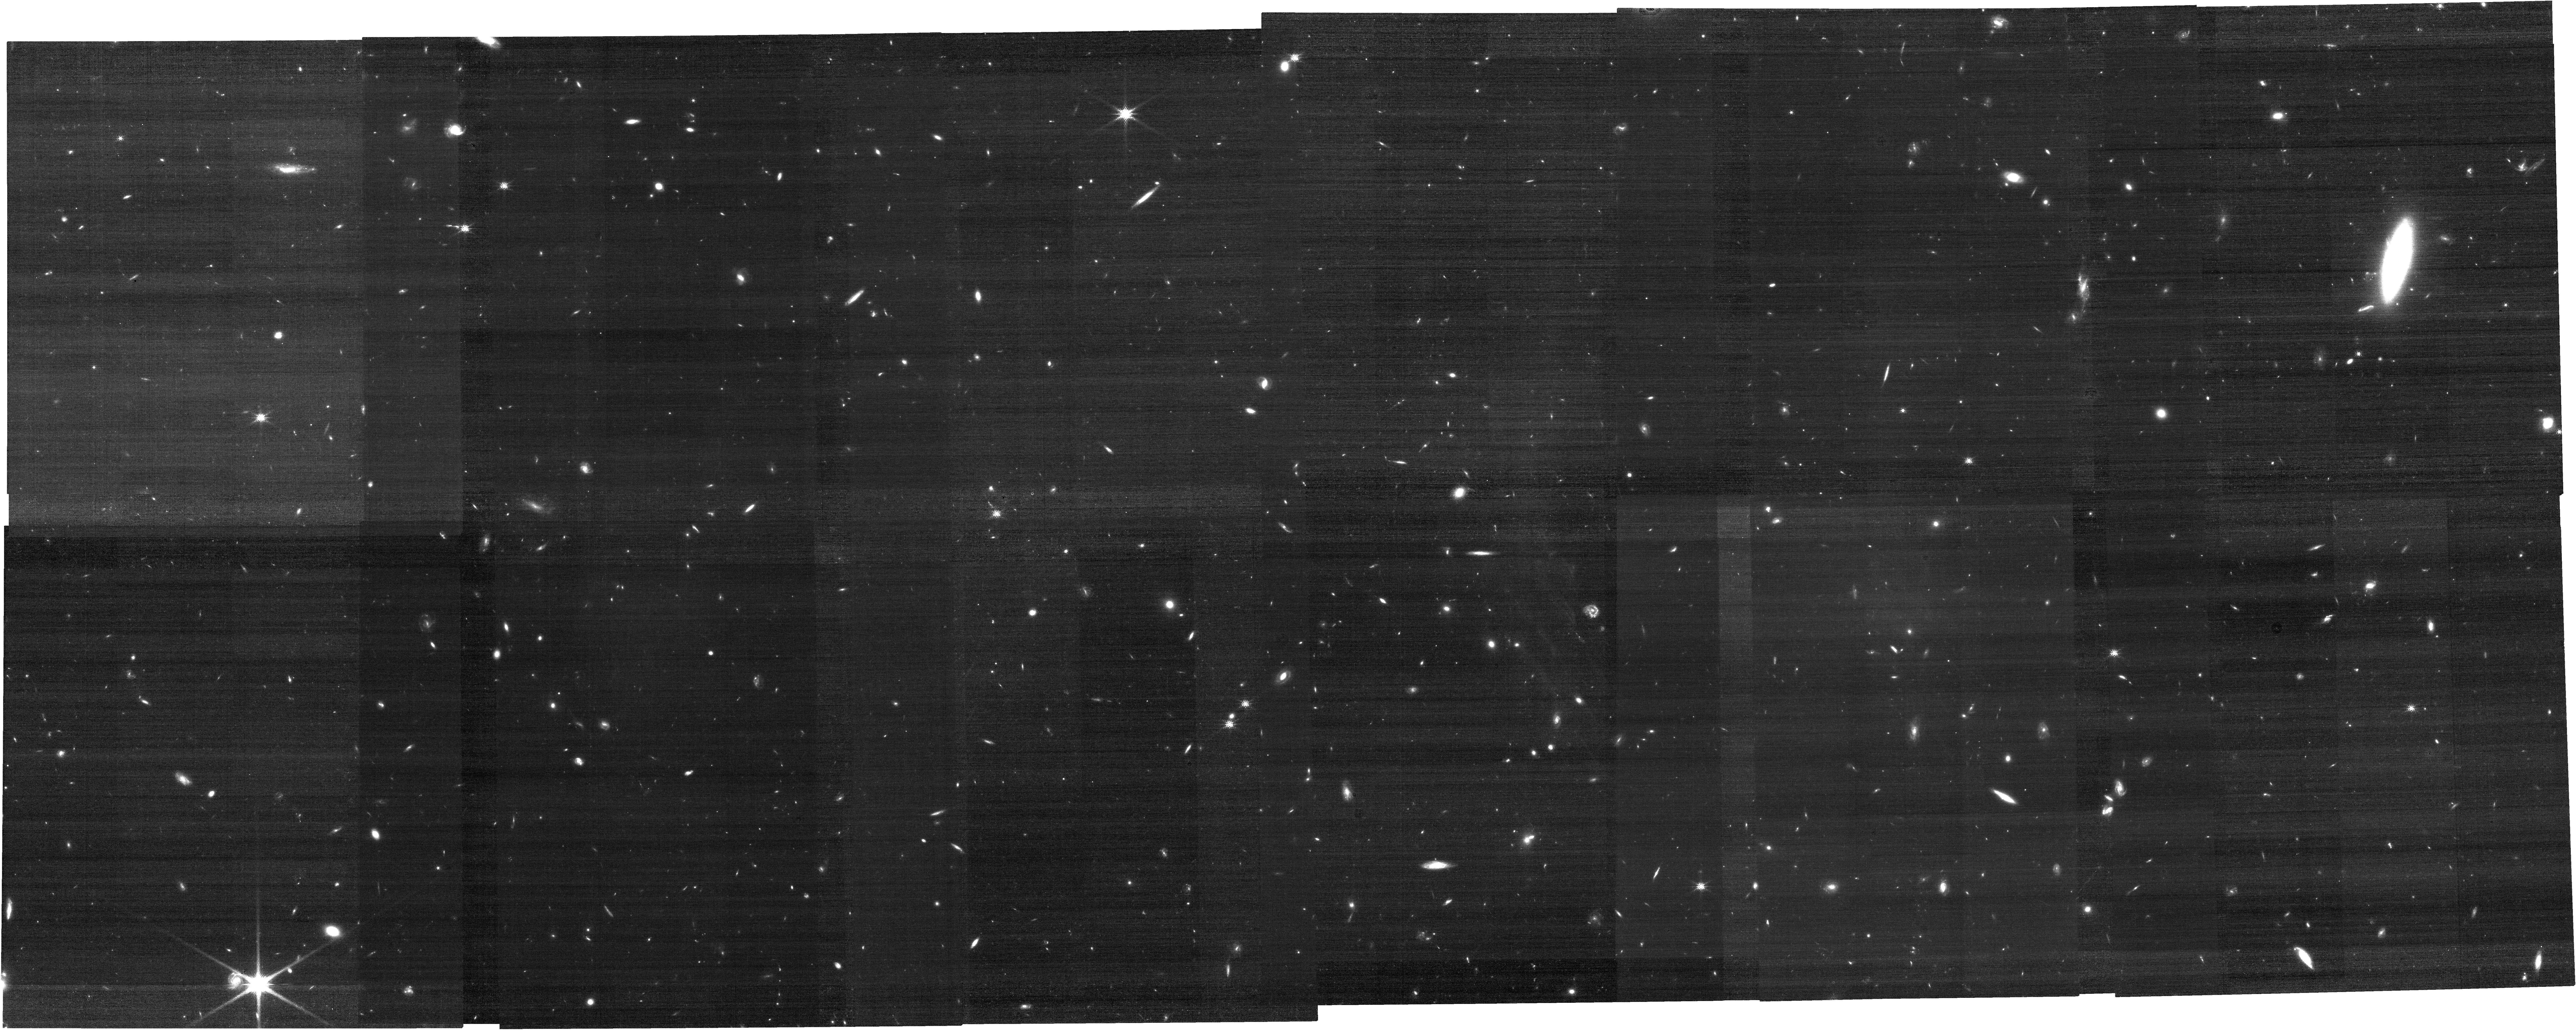
Target: CWEBTILE-6-17
Instrument: NIRCAM
Filter: F150W
Exposure: 17 min
Observation ID: jw01727-o149_t143_nircam_clear-f150w

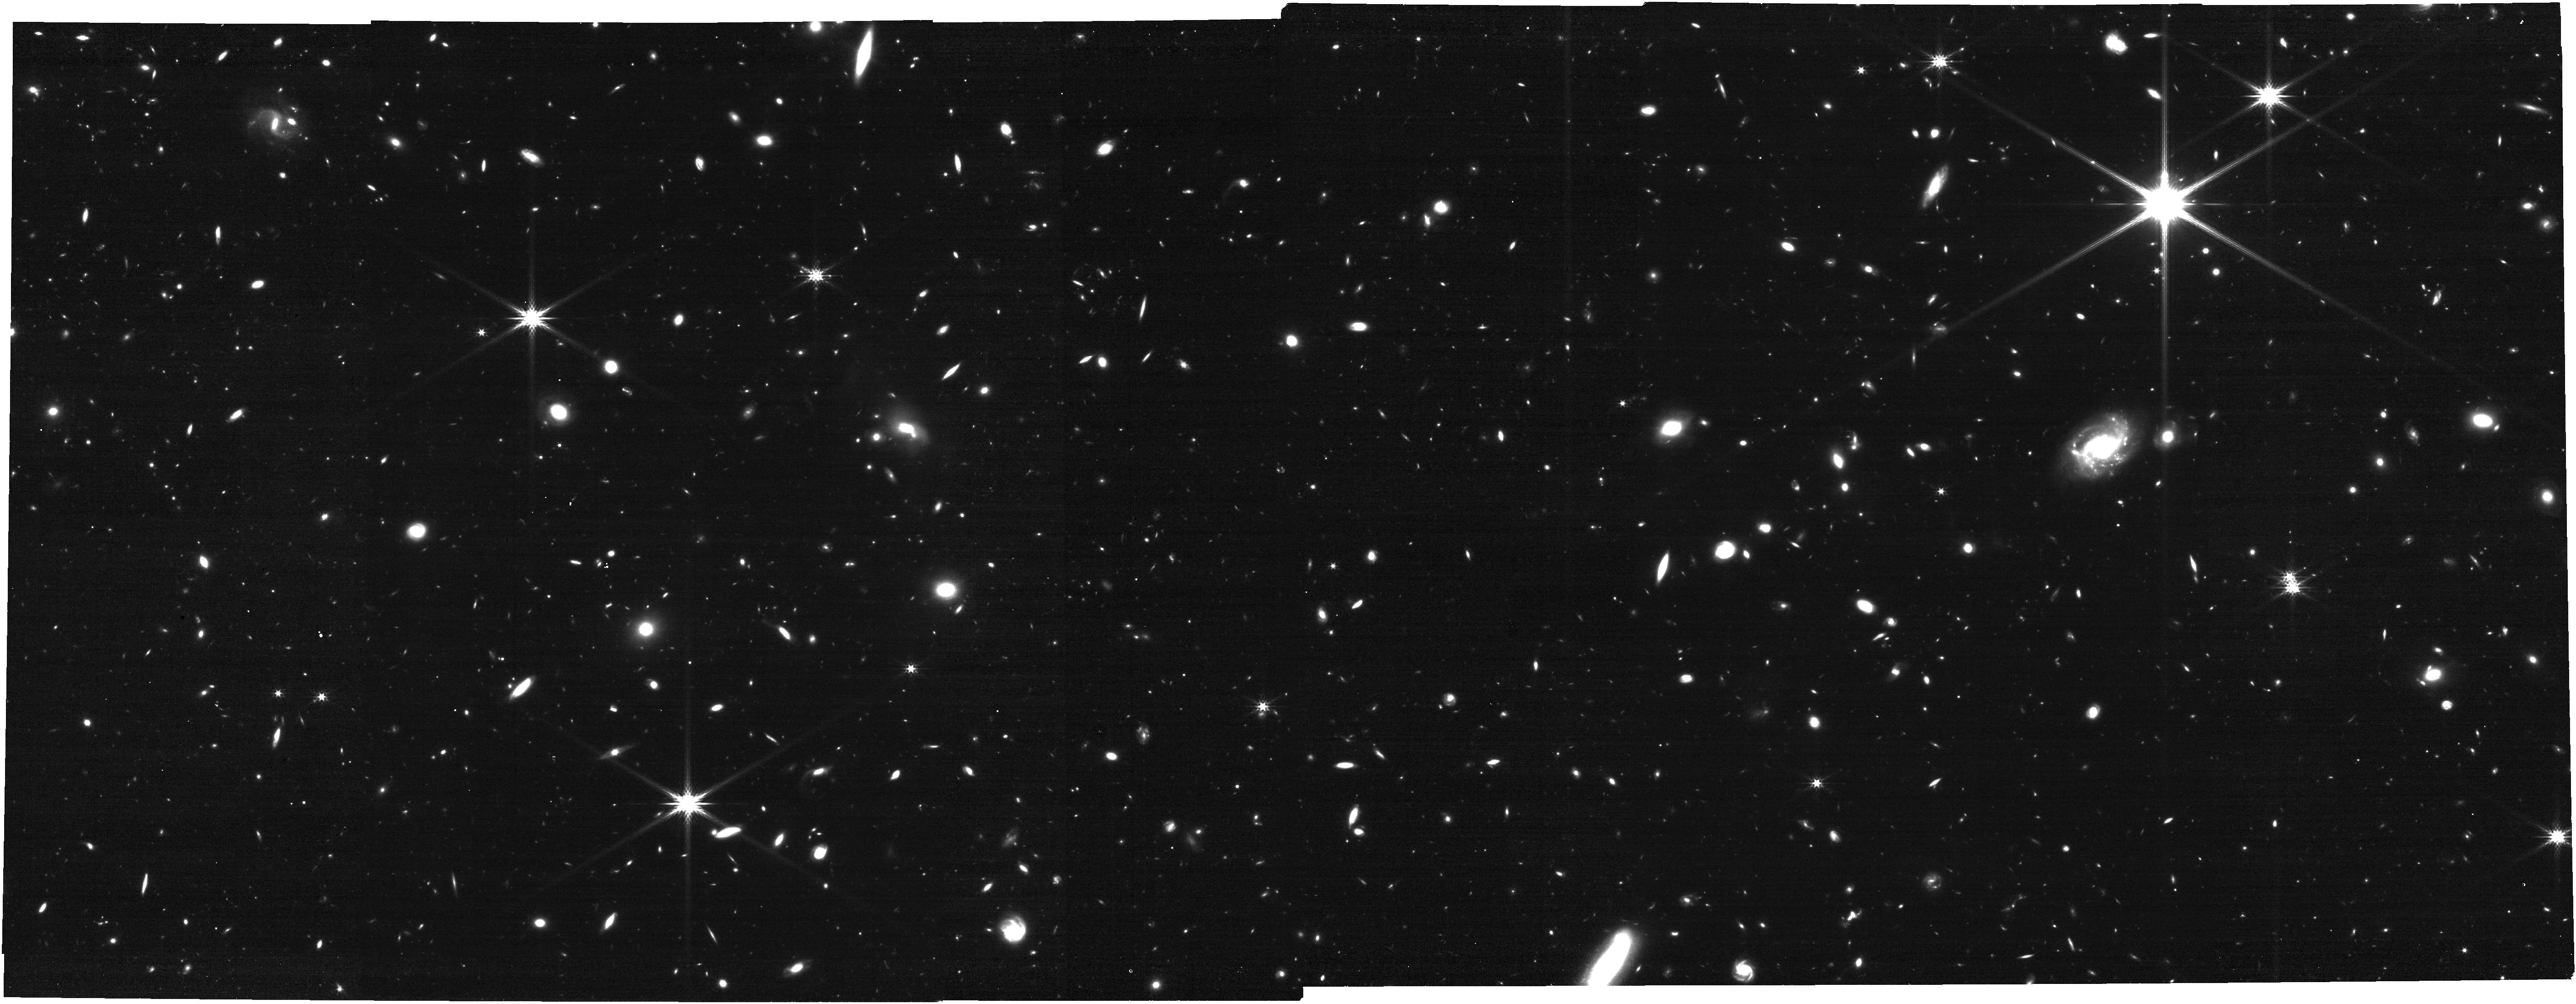
Target: CWEBTILE-0-11
Instrument: NIRCAM
Filter: F277W
Exposure: 17 min
Observation ID: jw01727-o023_t089_nircam_clear-f277w

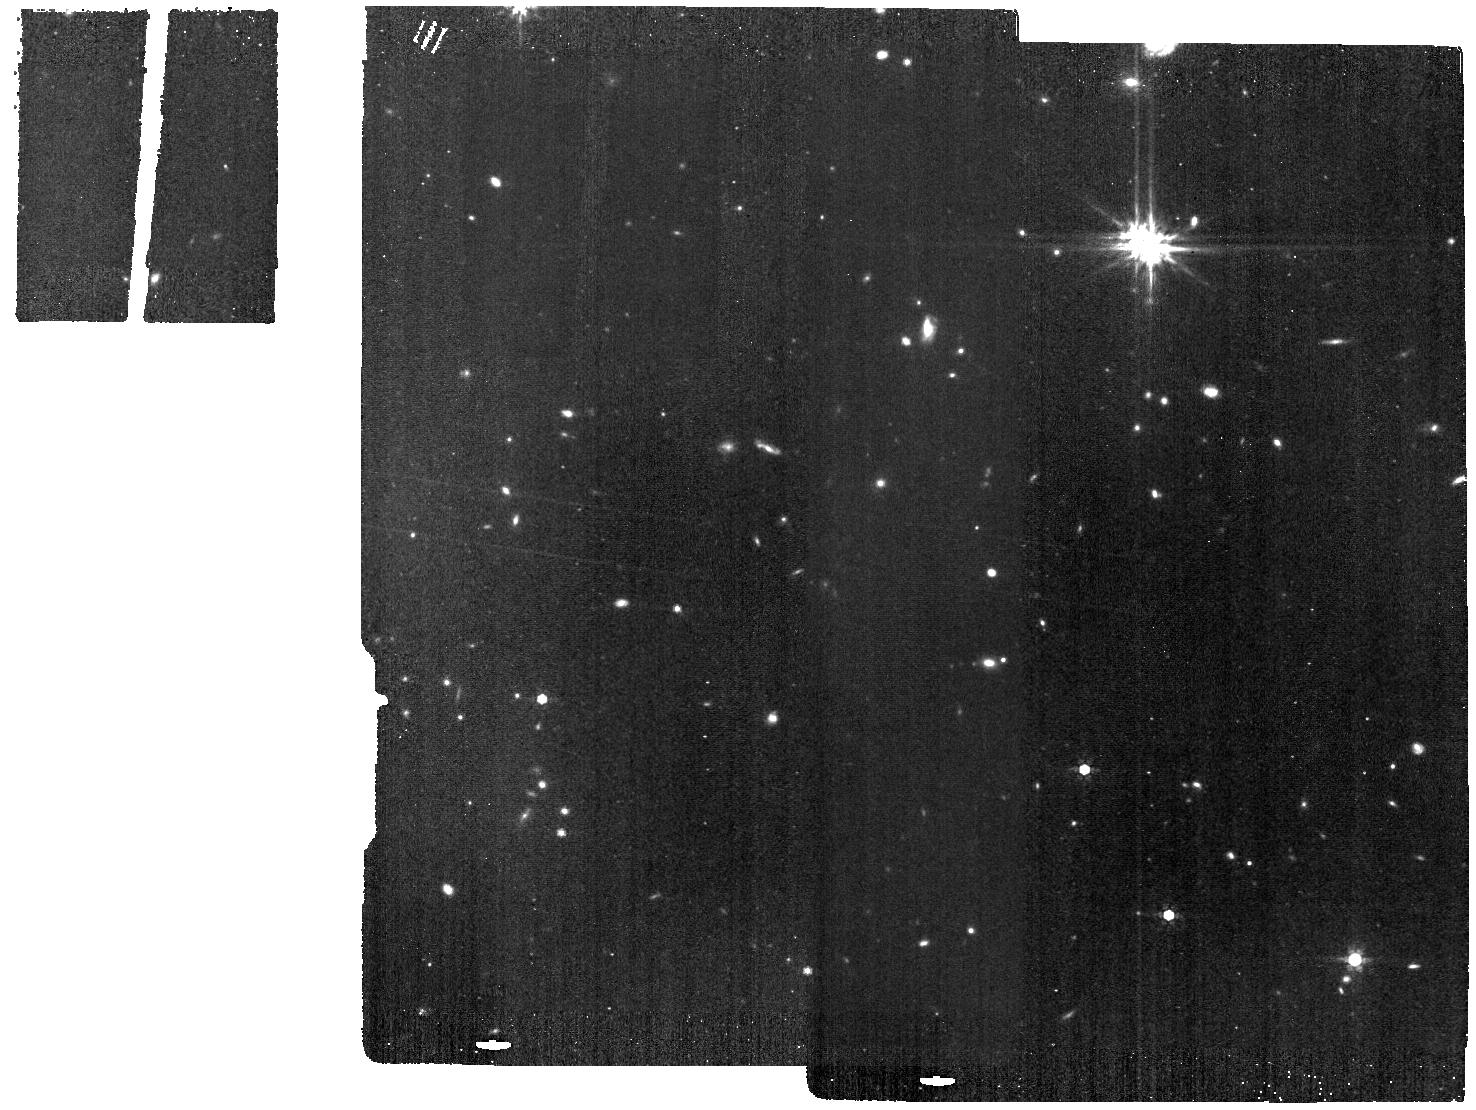
Target: CWEBTILE-6-5
Instrument: MIRI
Filter: F770W
Exposure: 34 min
Observation ID: jw01727-o125_t047_miri_f770w

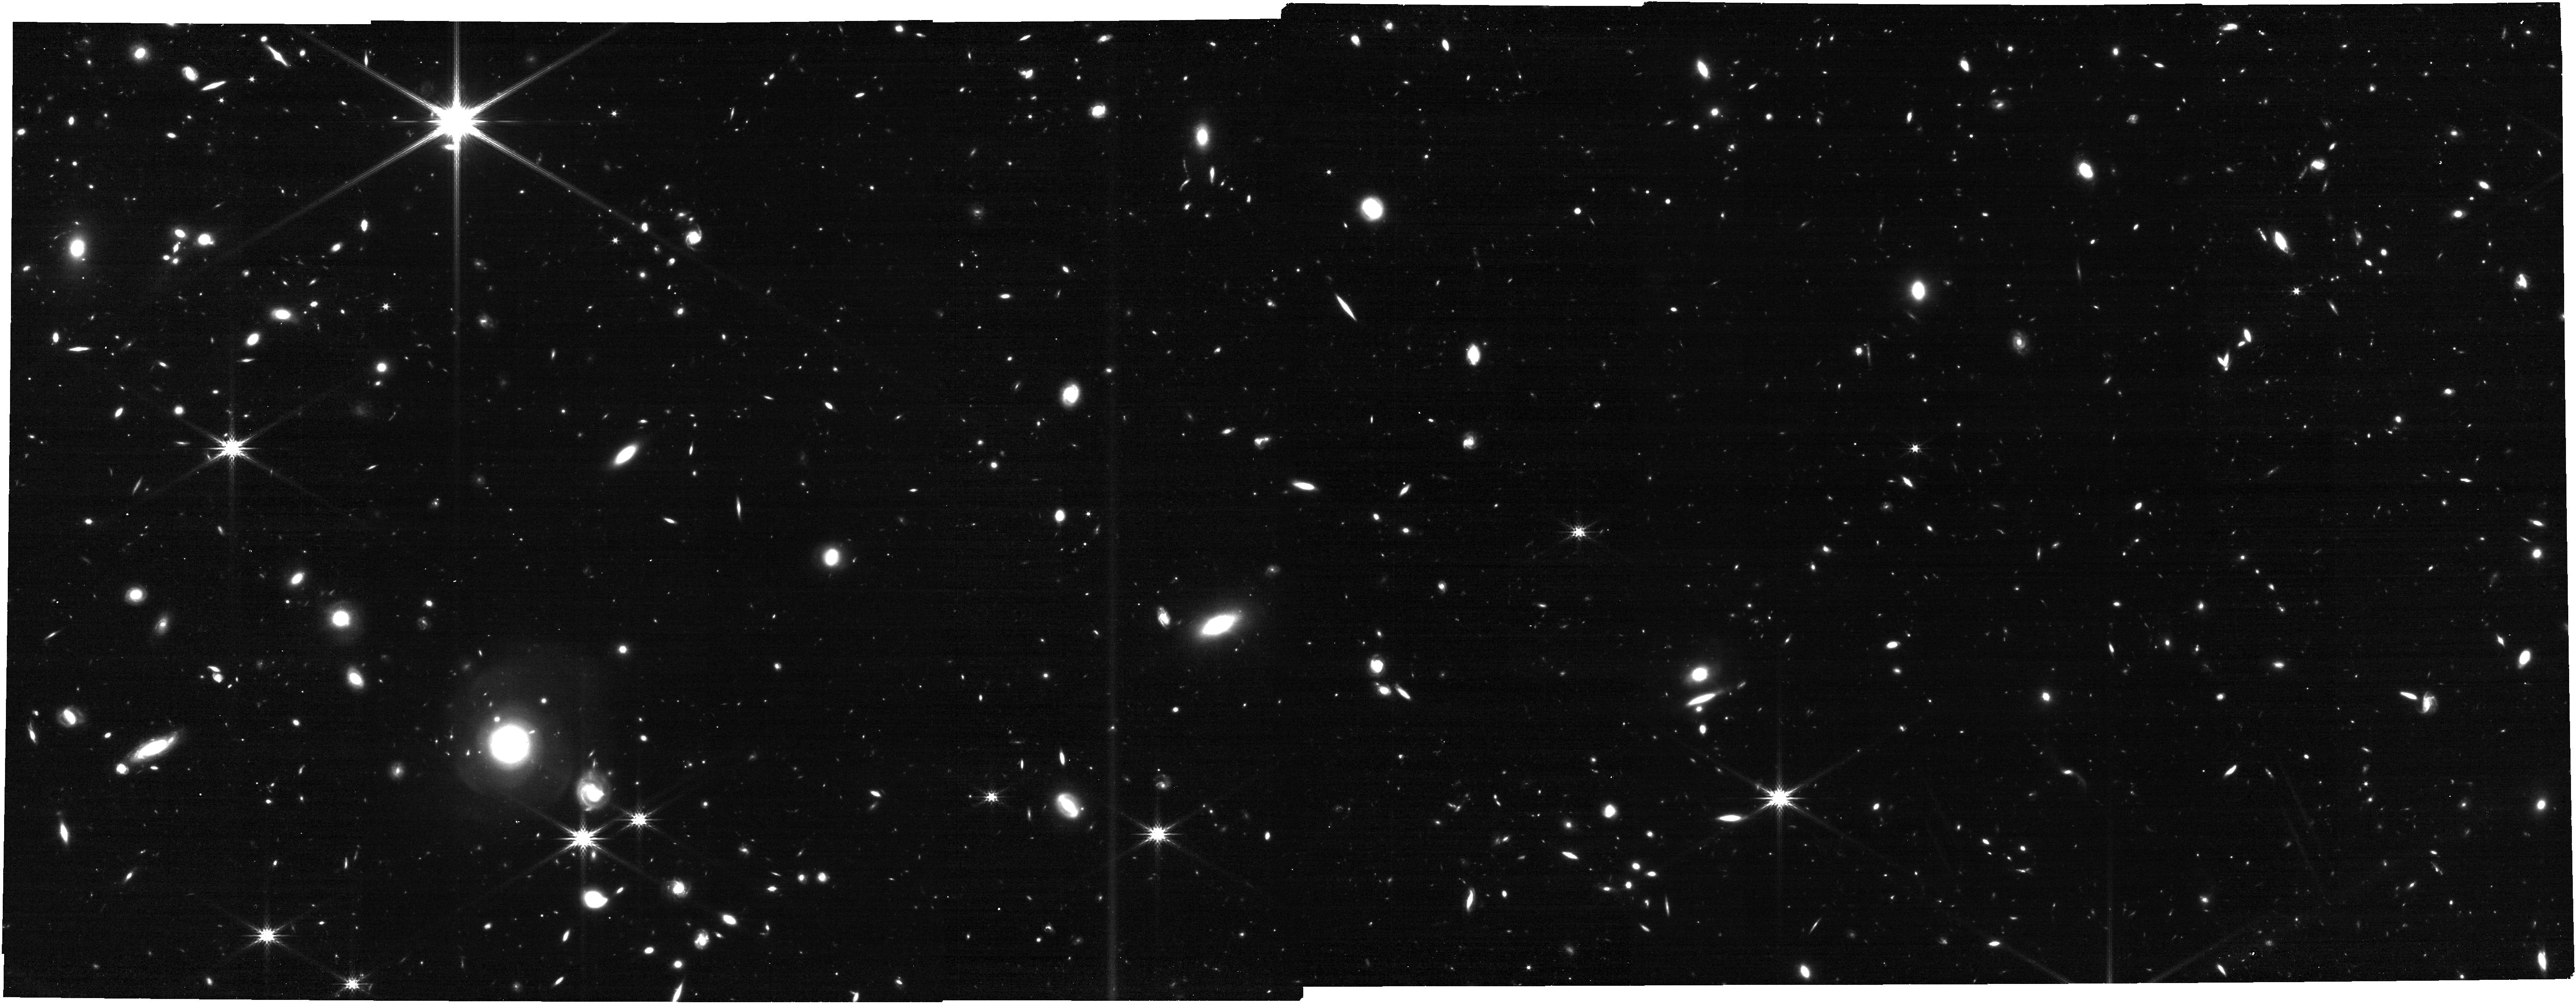
Target: CWEBTILE-2-4
Instrument: NIRCAM
Filter: F277W
Exposure: 17 min
Observation ID: jw01727-o047_t035_nircam_clear-f277w

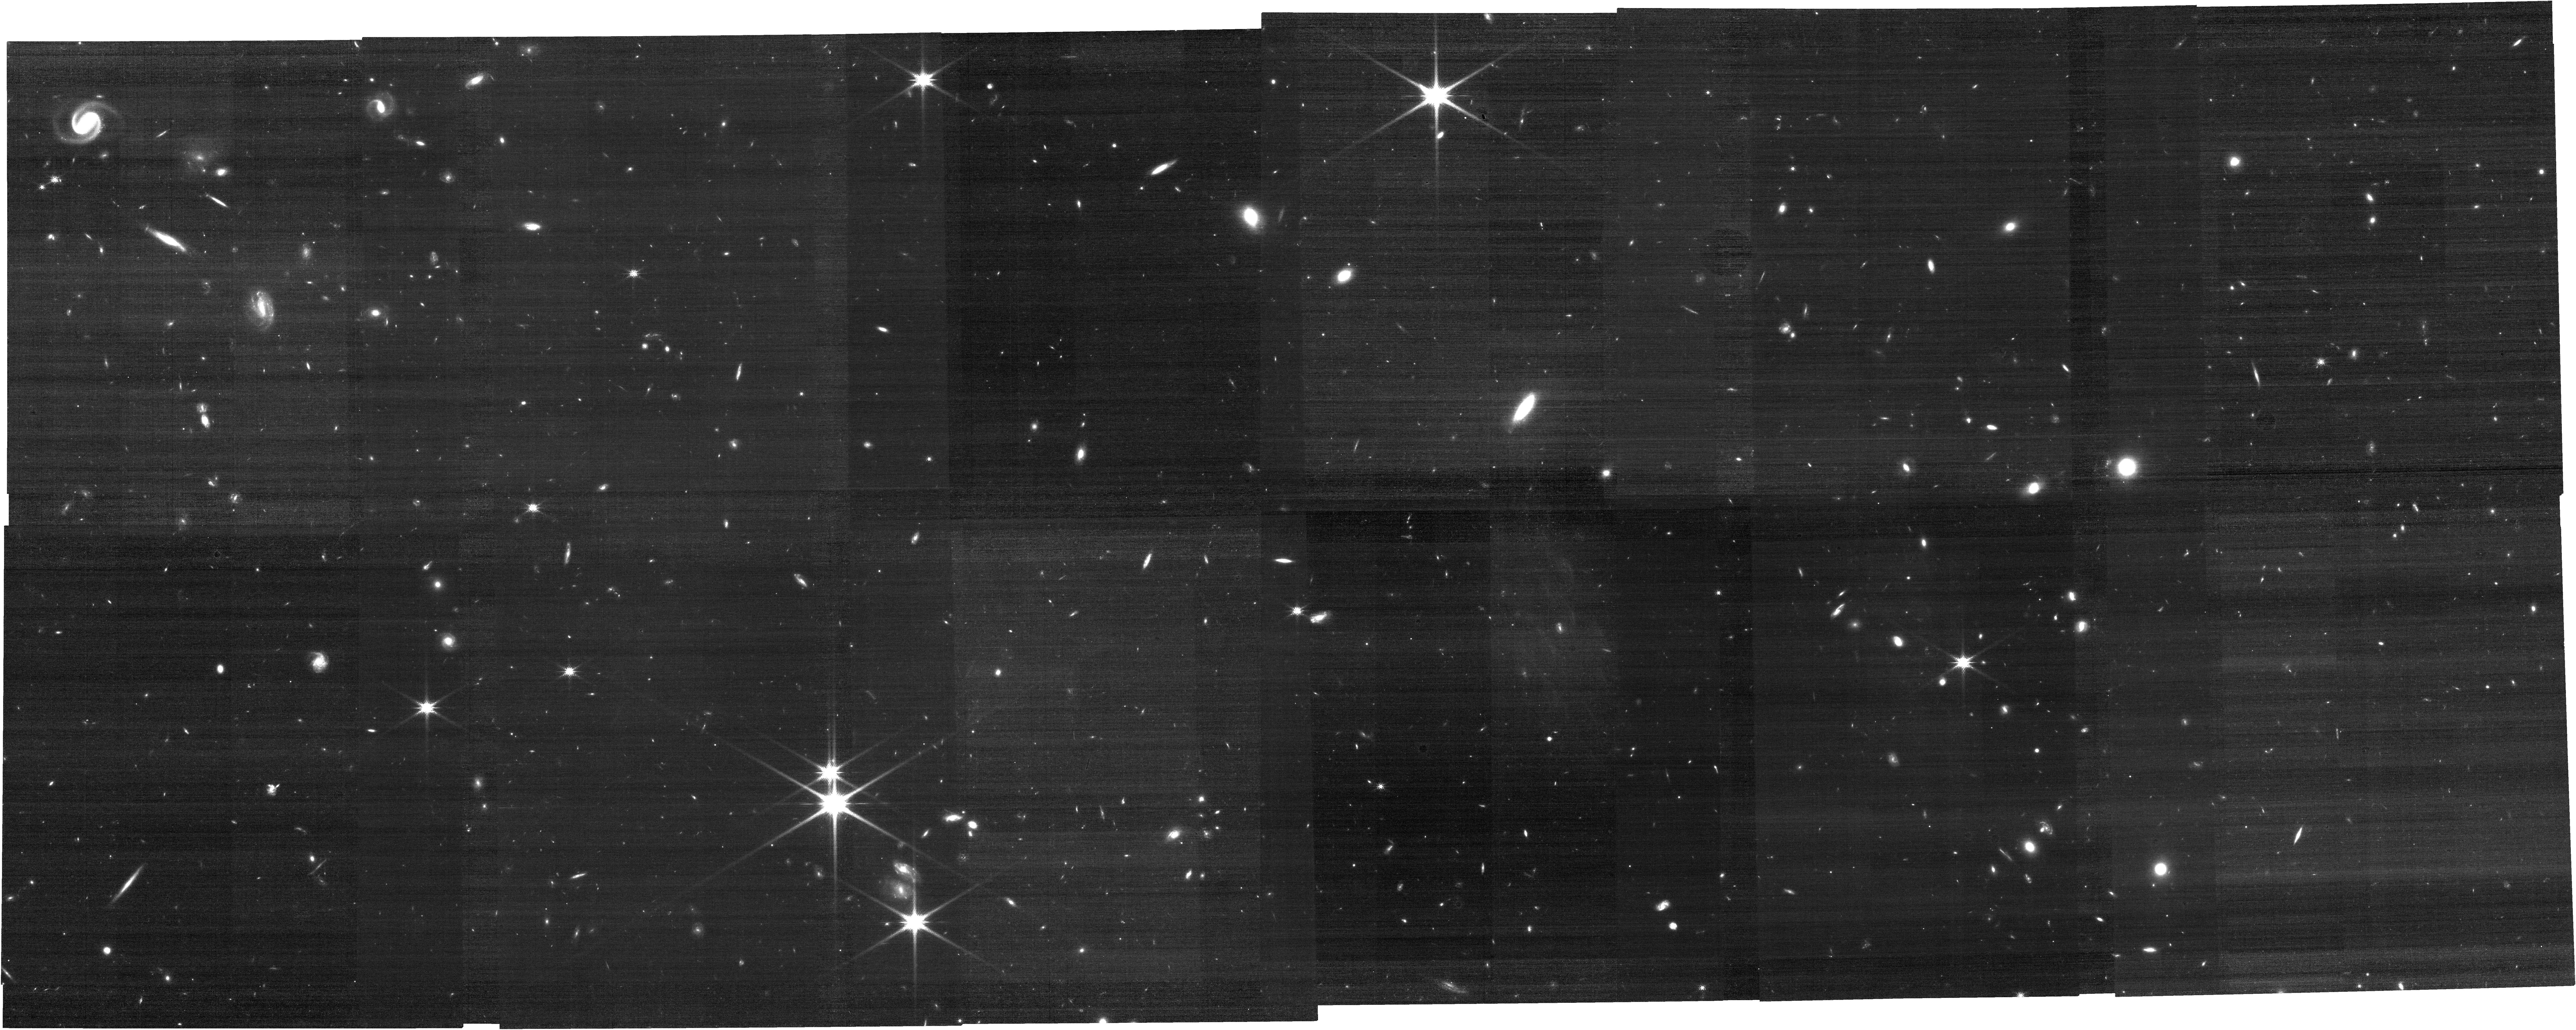
Target: CWEBTILE-4-13
Instrument: NIRCAM
Filter: F150W
Exposure: 17 min
Observation ID: jw01727-o103_t109_nircam_clear-f150w

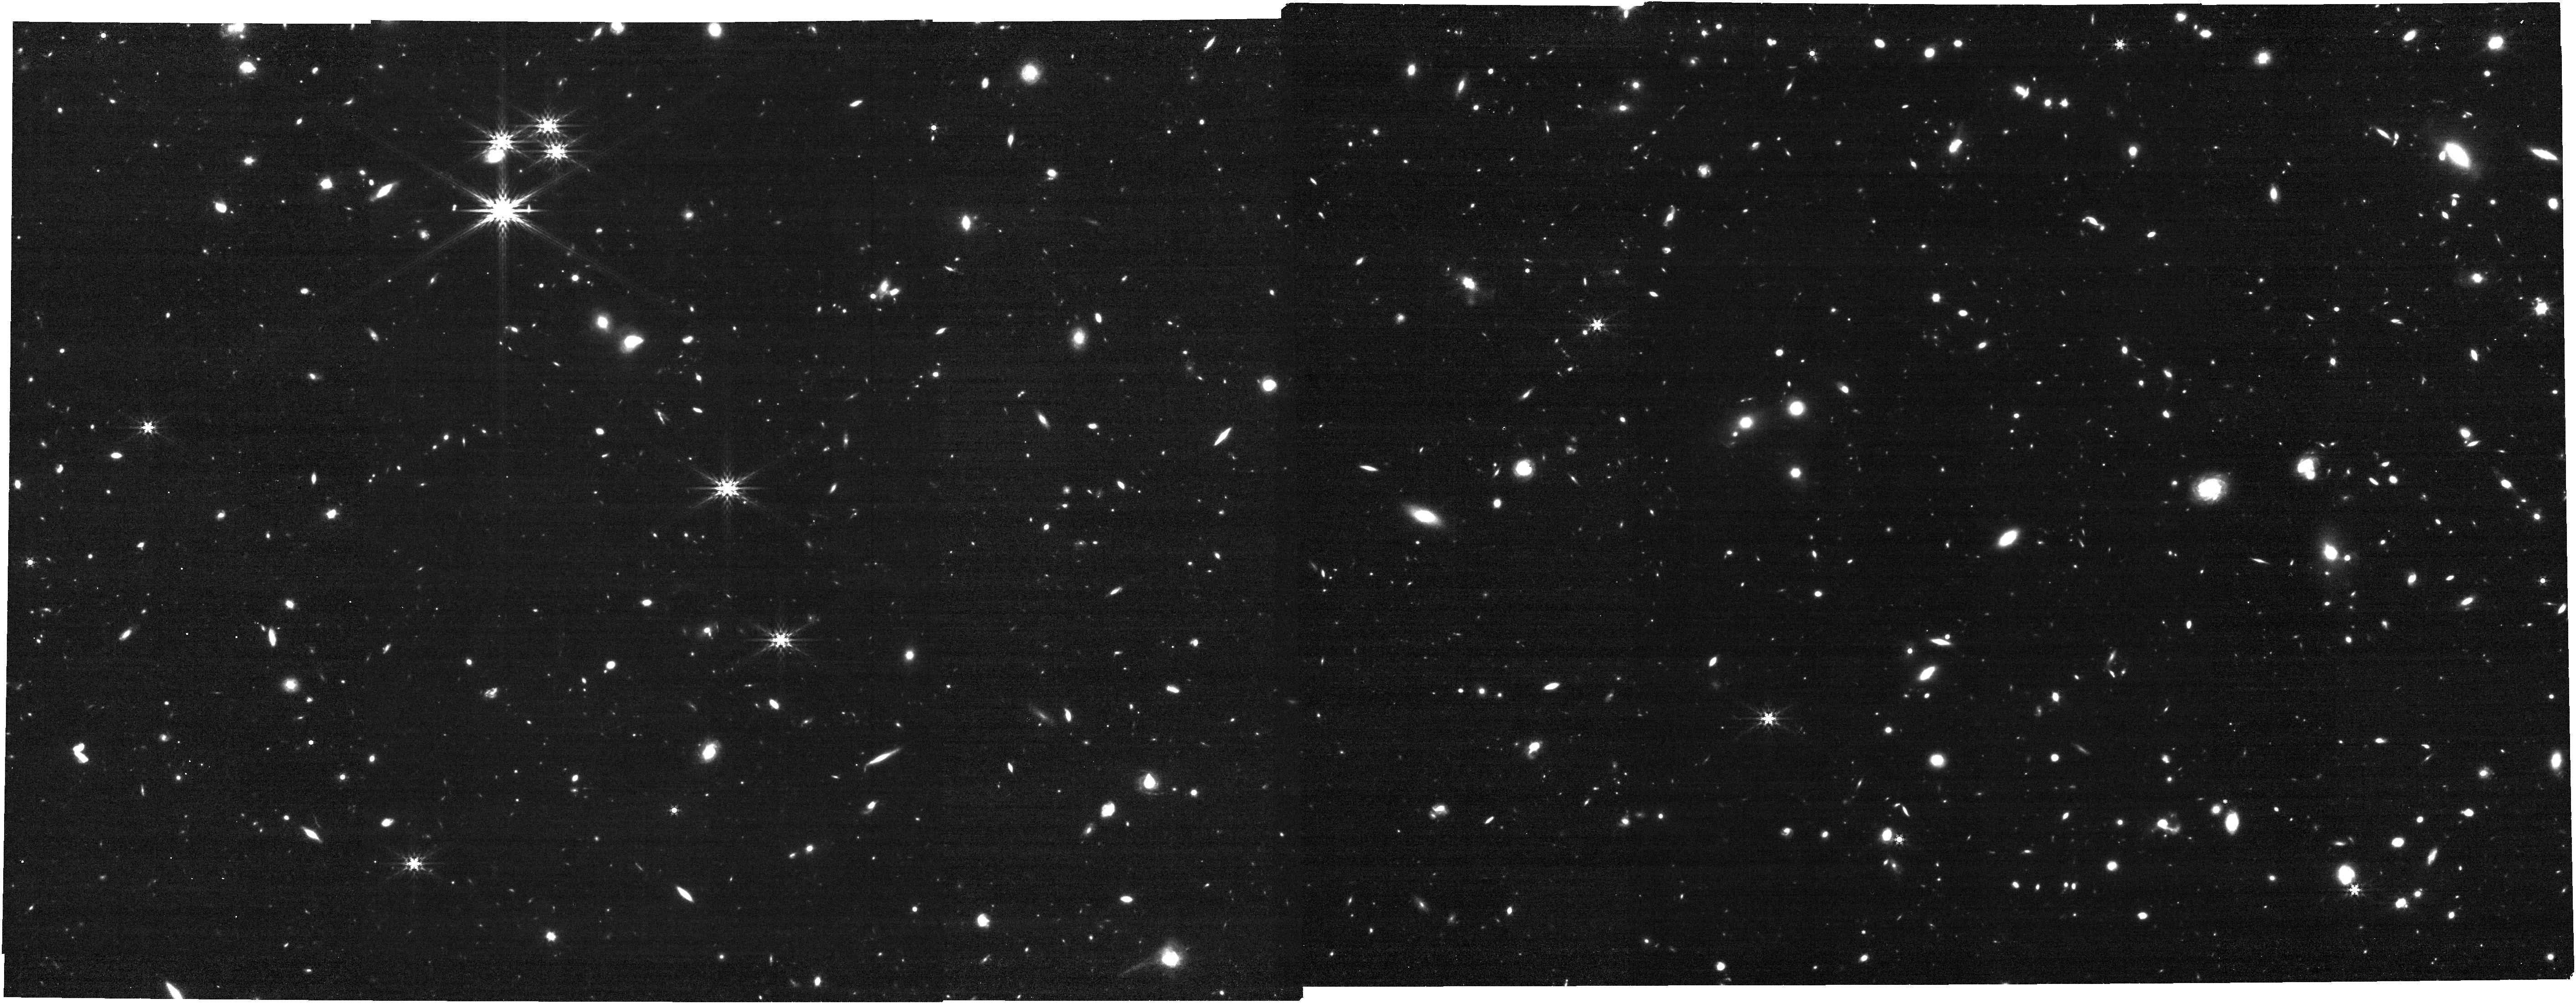
Target: CWEBTILE-5-14
Instrument: NIRCAM
Filter: F444W
Exposure: 17 min
Observation ID: jw01727-o106_t118_nircam_clear-f444w

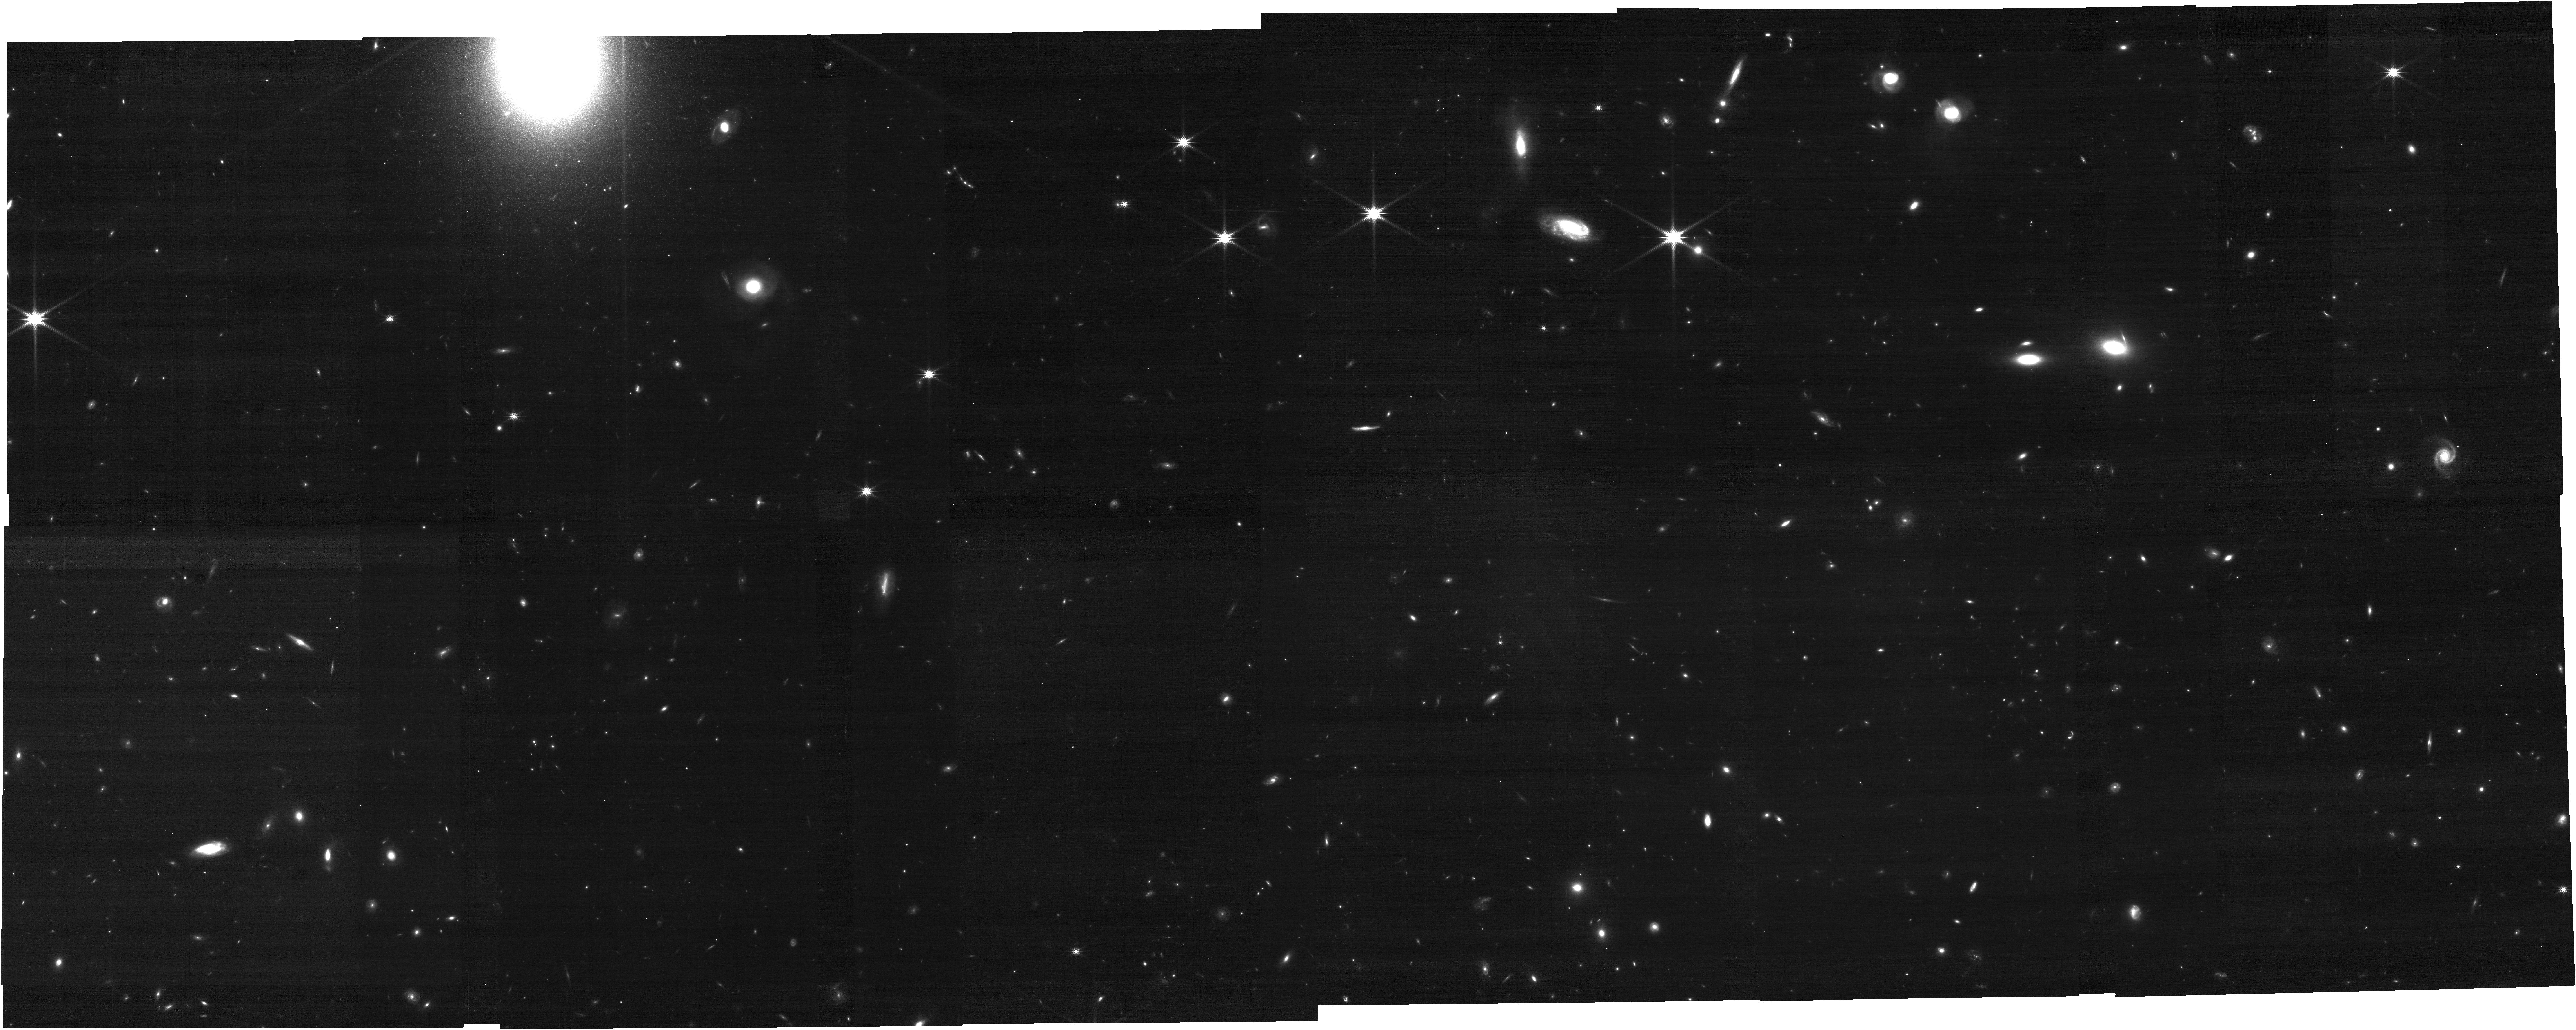
Target: CWEBTILE-4-7
Instrument: NIRCAM
Filter: F150W
Exposure: 17 min
Observation ID: jw01727-o091_t061_nircam_clear-f150w

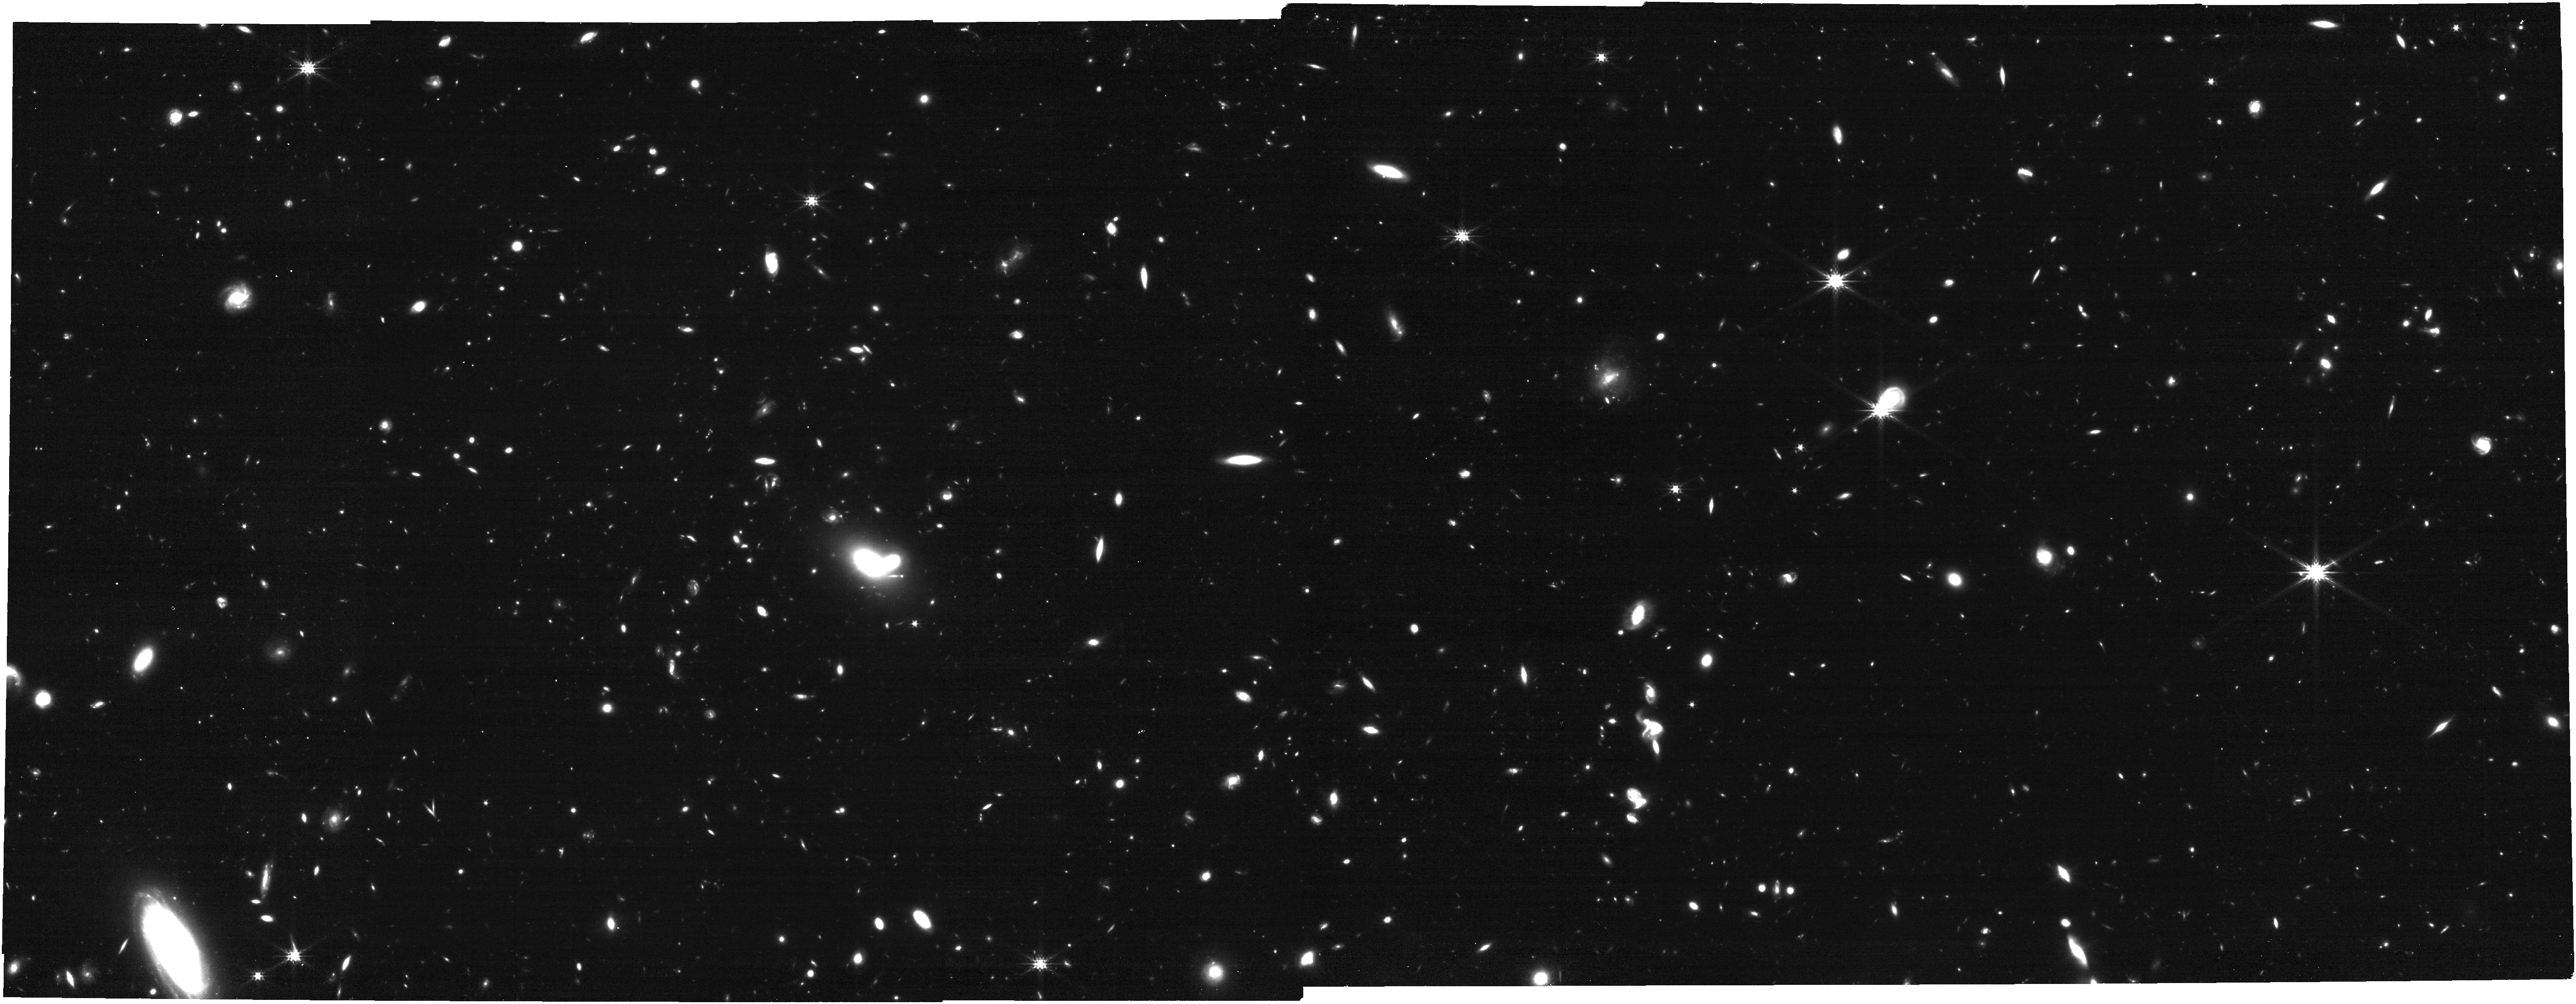
Target: CWEBTILE-0-13
Instrument: NIRCAM
Filter: F277W
Exposure: 17 min
Observation ID: jw01727-o027_t105_nircam_clear-f277w

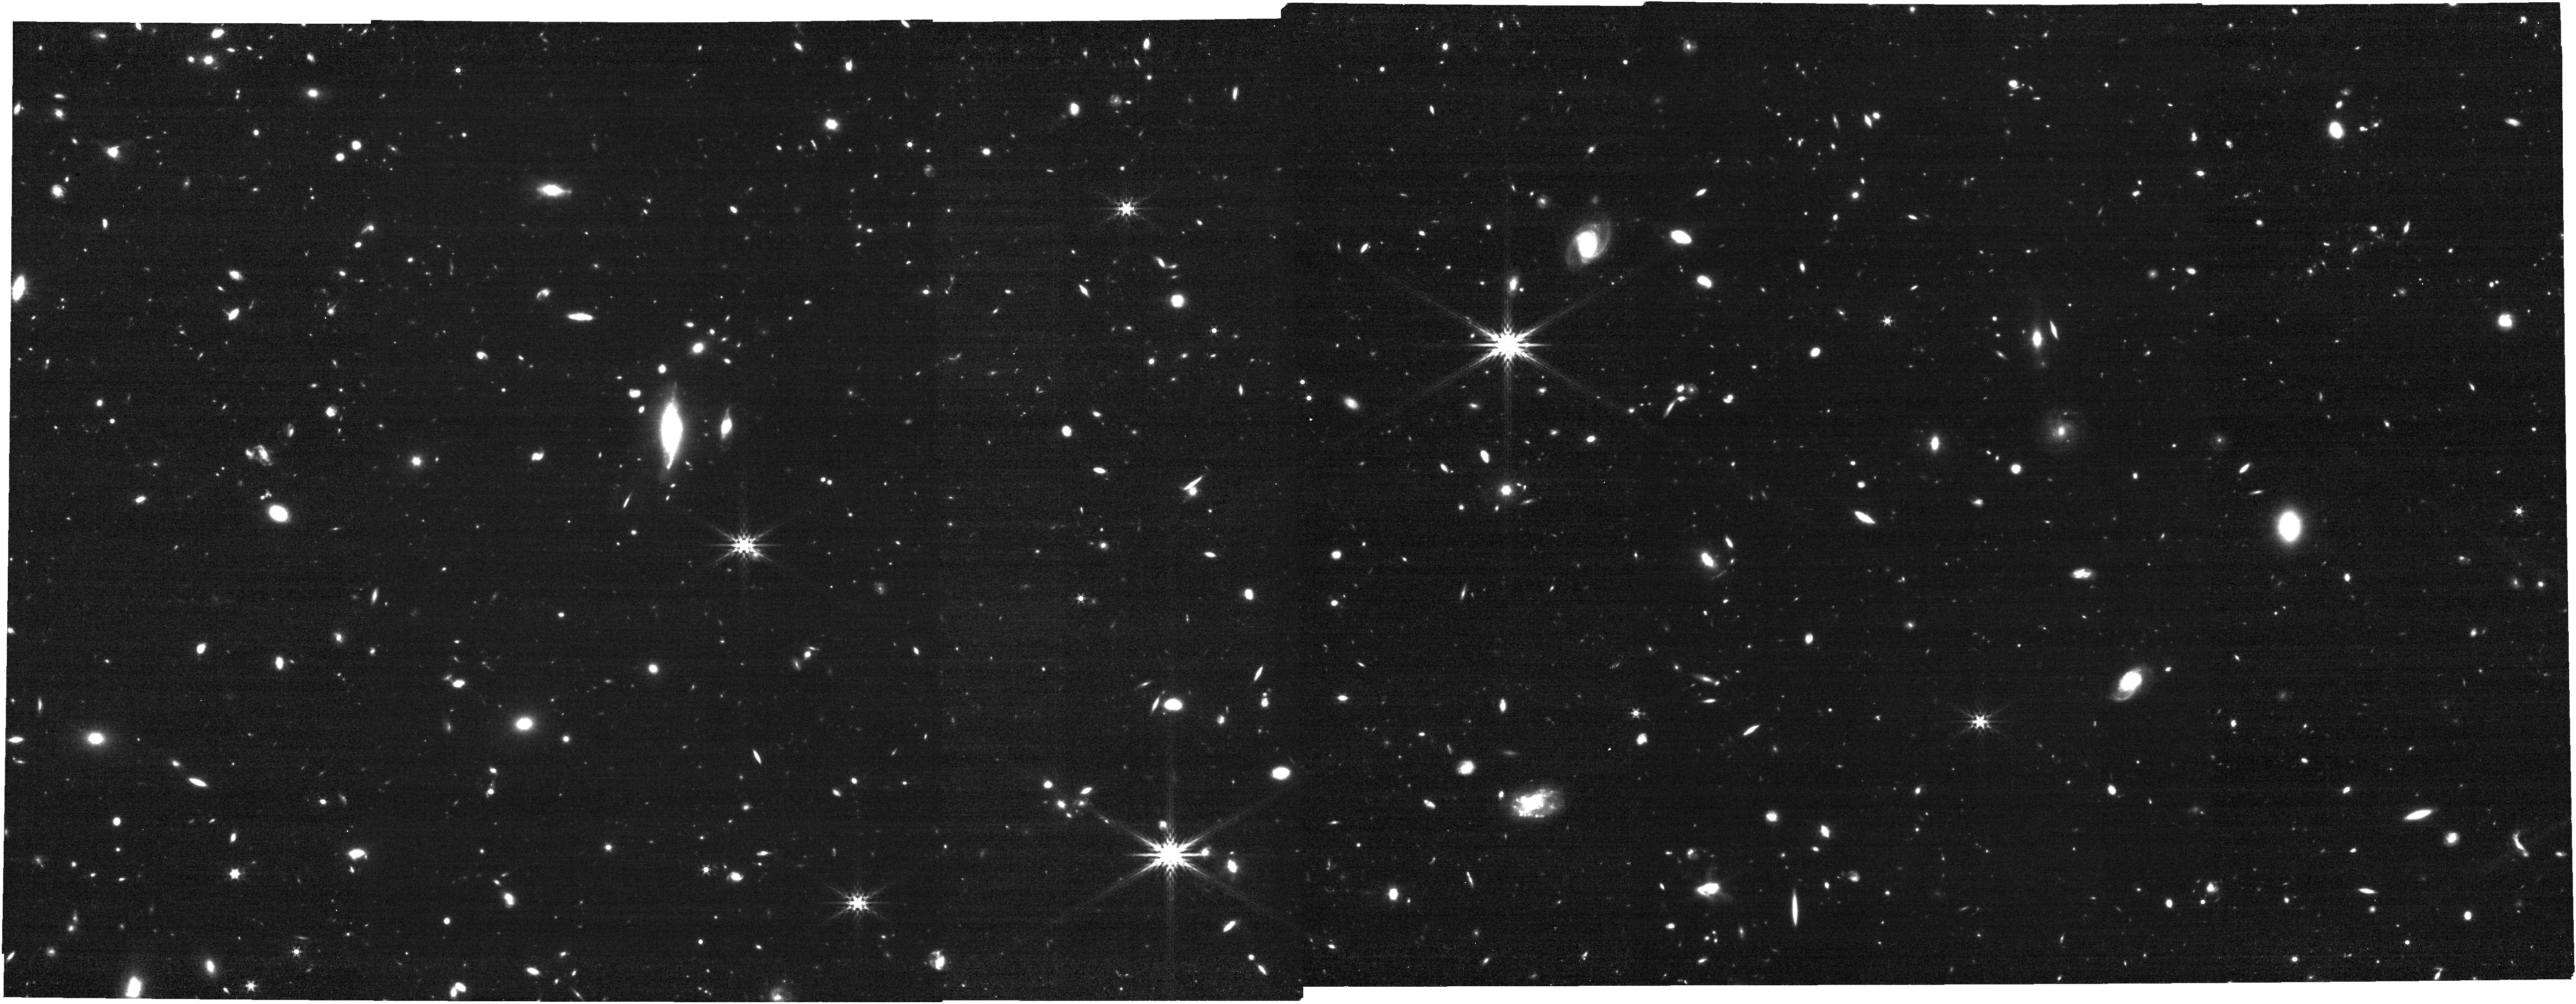
Target: CWEBTILE-2-10
Instrument: NIRCAM
Filter: F444W
Exposure: 17 min
Observation ID: jw01727-o059_t083_nircam_clear-f444w

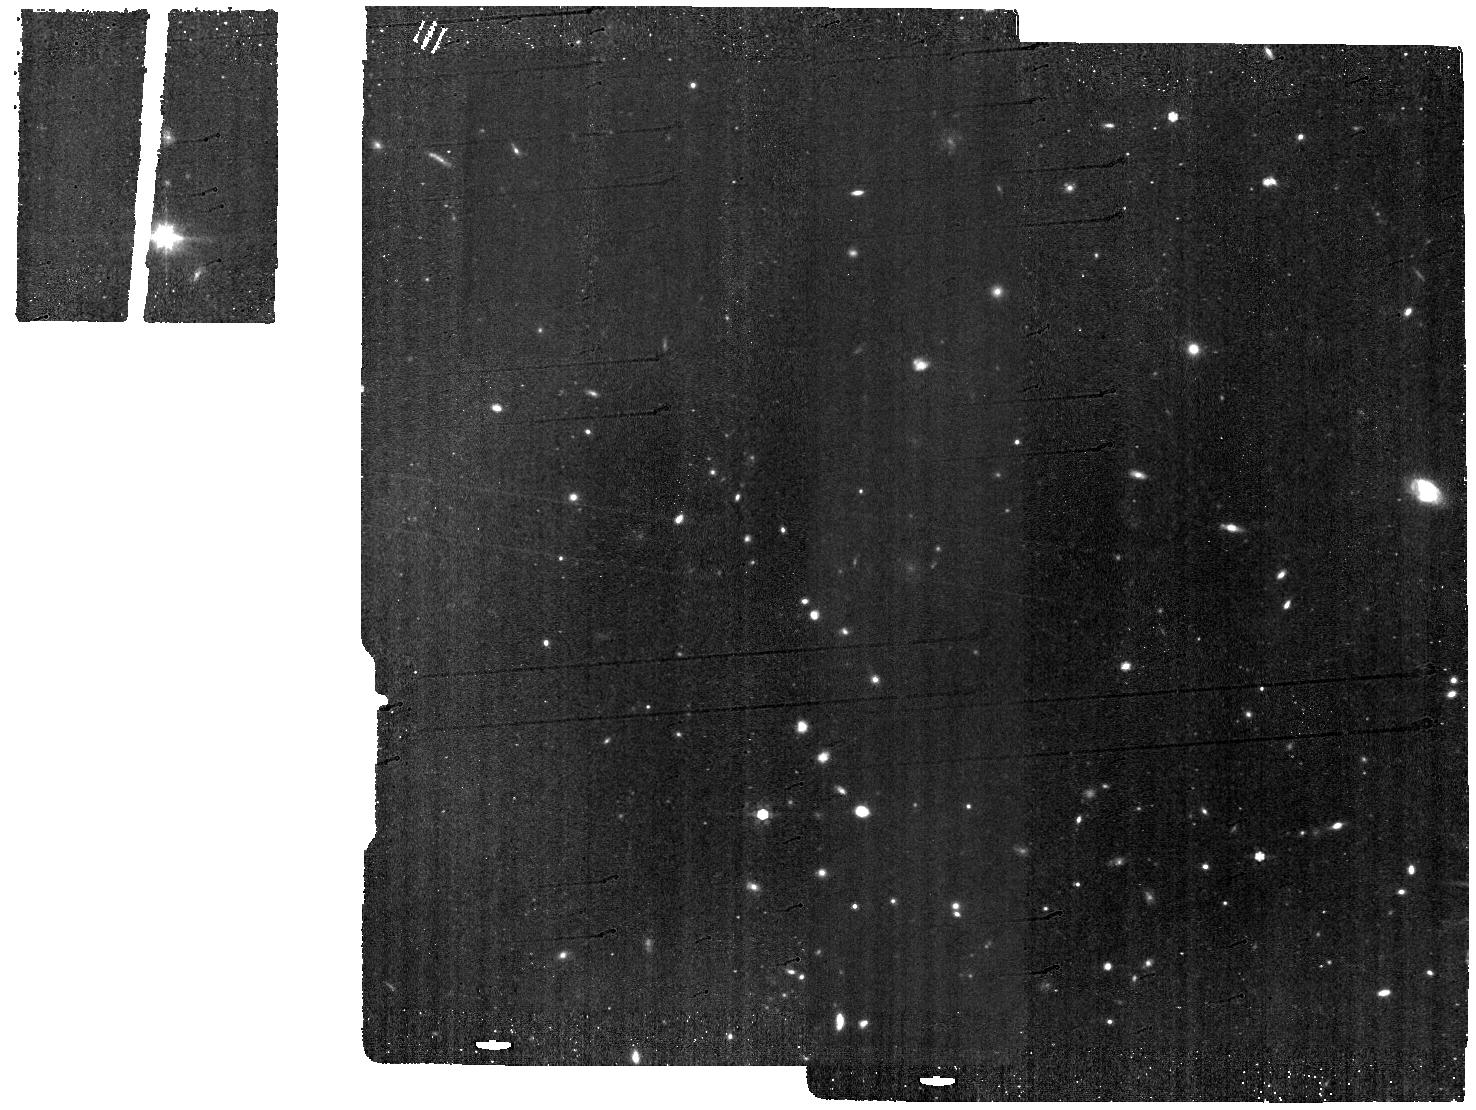
Target: CWEBTILE-2-17
Instrument: MIRI
Filter: F770W
Exposure: 34 min
Observation ID: jw01727-o166_t139_miri_f770w

COSMOS-Web: The JWST Cosmic Origins Survey (PI: Kartaltepe, Jeyhan)

We propose the COSMOS-Web Survey, an ambitious treasury program to map a contiguous 0.6 deg^2 area with deep NIRCam imaging in 4 filters and a 0.2 deg^2 deep MIRI survey in parallel. COSMOS-Web will accomplish the following science goals that simply cannot be done with any other existing or currently planned survey: I) revolutionize our understanding of reionization's spatial distribution, environments, and drivers at early stages by pioneering the detection of thousands of galaxies in the epoch of reionization (EoR, z=6-11), II) identify hundreds of the rarest quiescent galaxies in the first 2 Gyr (z > 4) to place stringent constraints on the formation of the Universe’s most massive (M*>10^10Msun) galaxies, and III) directly measure the evolution of the stellar mass to halo mass relation (SMHR) out to z~2.5 and its variance with galaxies' star formation histories and morphologies. COSMOS-Web is designed to leave no stone unturned for deep, wide extragalactic surveys – eliminating cosmic variance and resulting in an order of magnitude more early Universe galaxies than all other Hubble+Webb surveys combined, thus significantly constraining the shape of the bright end of the UV luminosity function and mapping the early cosmic web. It will be the primary legacy dataset from Webb for the extragalactic community by providing quick public releases of multi-band, high-resolution near-IR imaging of half a million galaxies (and an unprecedented 32,000 in the mid-IR) thus enabling innumerable legacy science projects. Conducting this next level ambitious survey now is crucial given the finite lifetime of Webb and the need to plan swift follow-up of its unique discoveries.